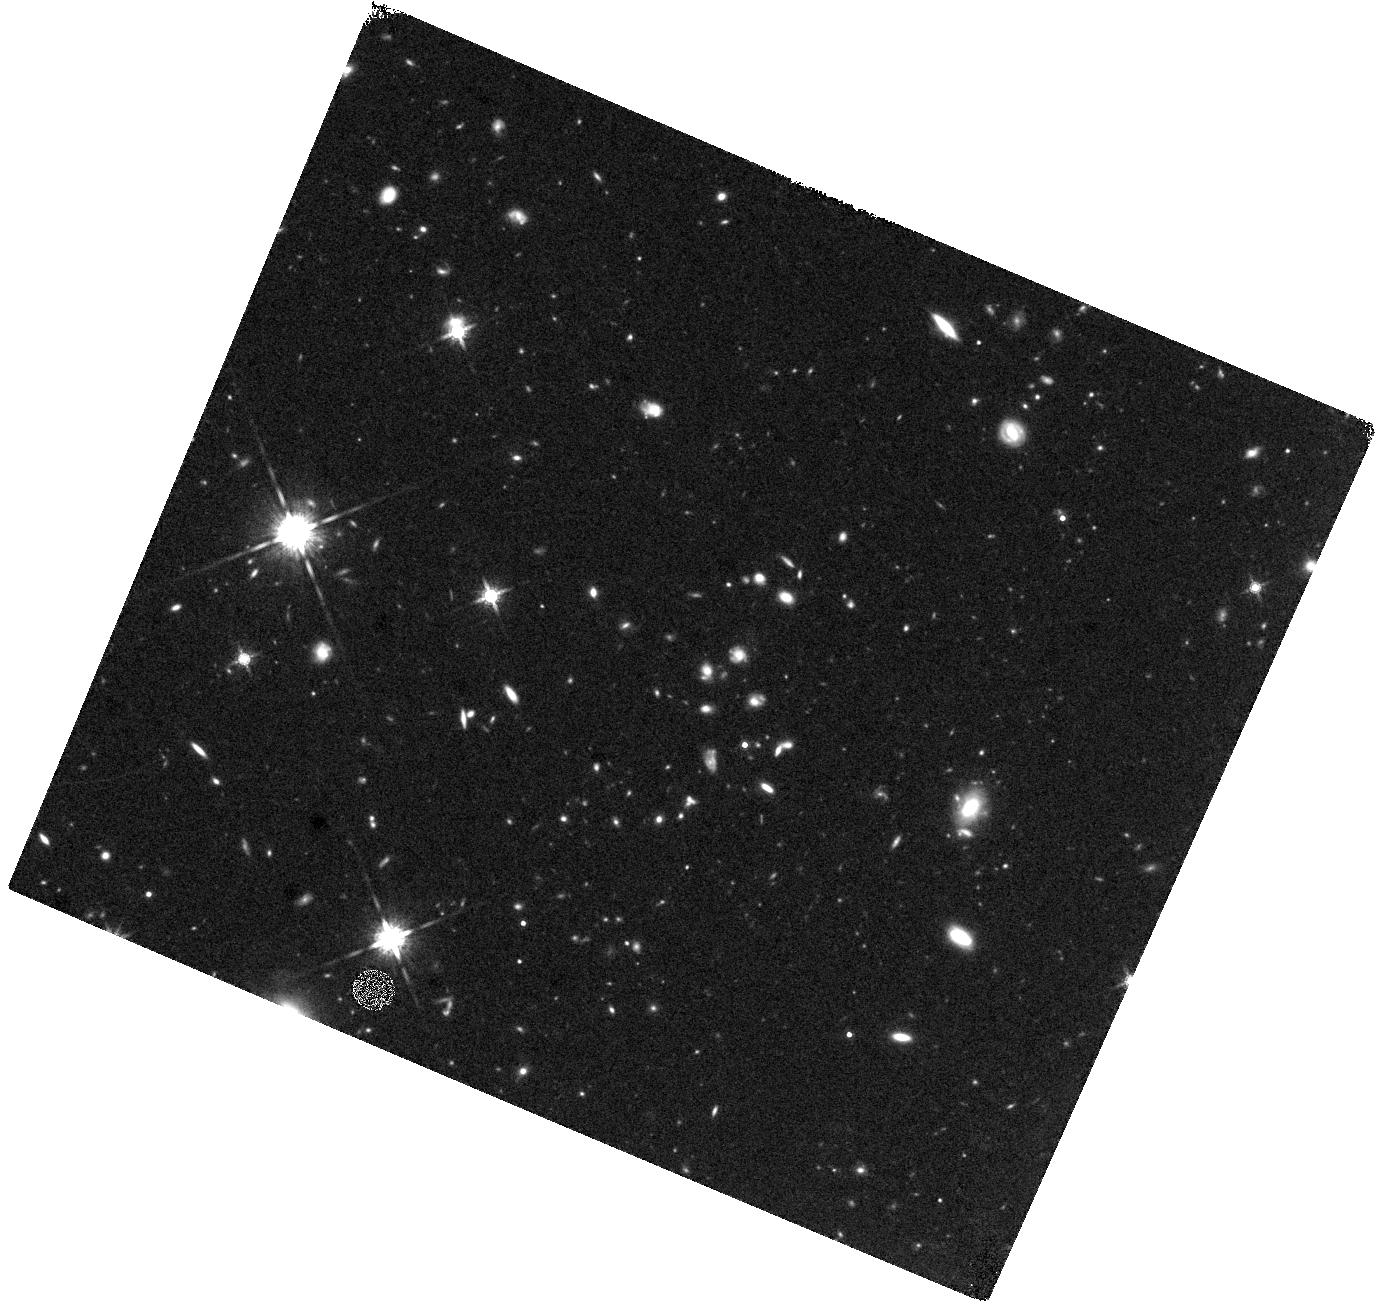
Target: COSMOS-Z7-FIELD-2
Instrument: WFC3/IR
Filter: F160W
Exposure: 44 min
Observation ID: hst_16081_02_wfc3_ir_f160w_ie9b02

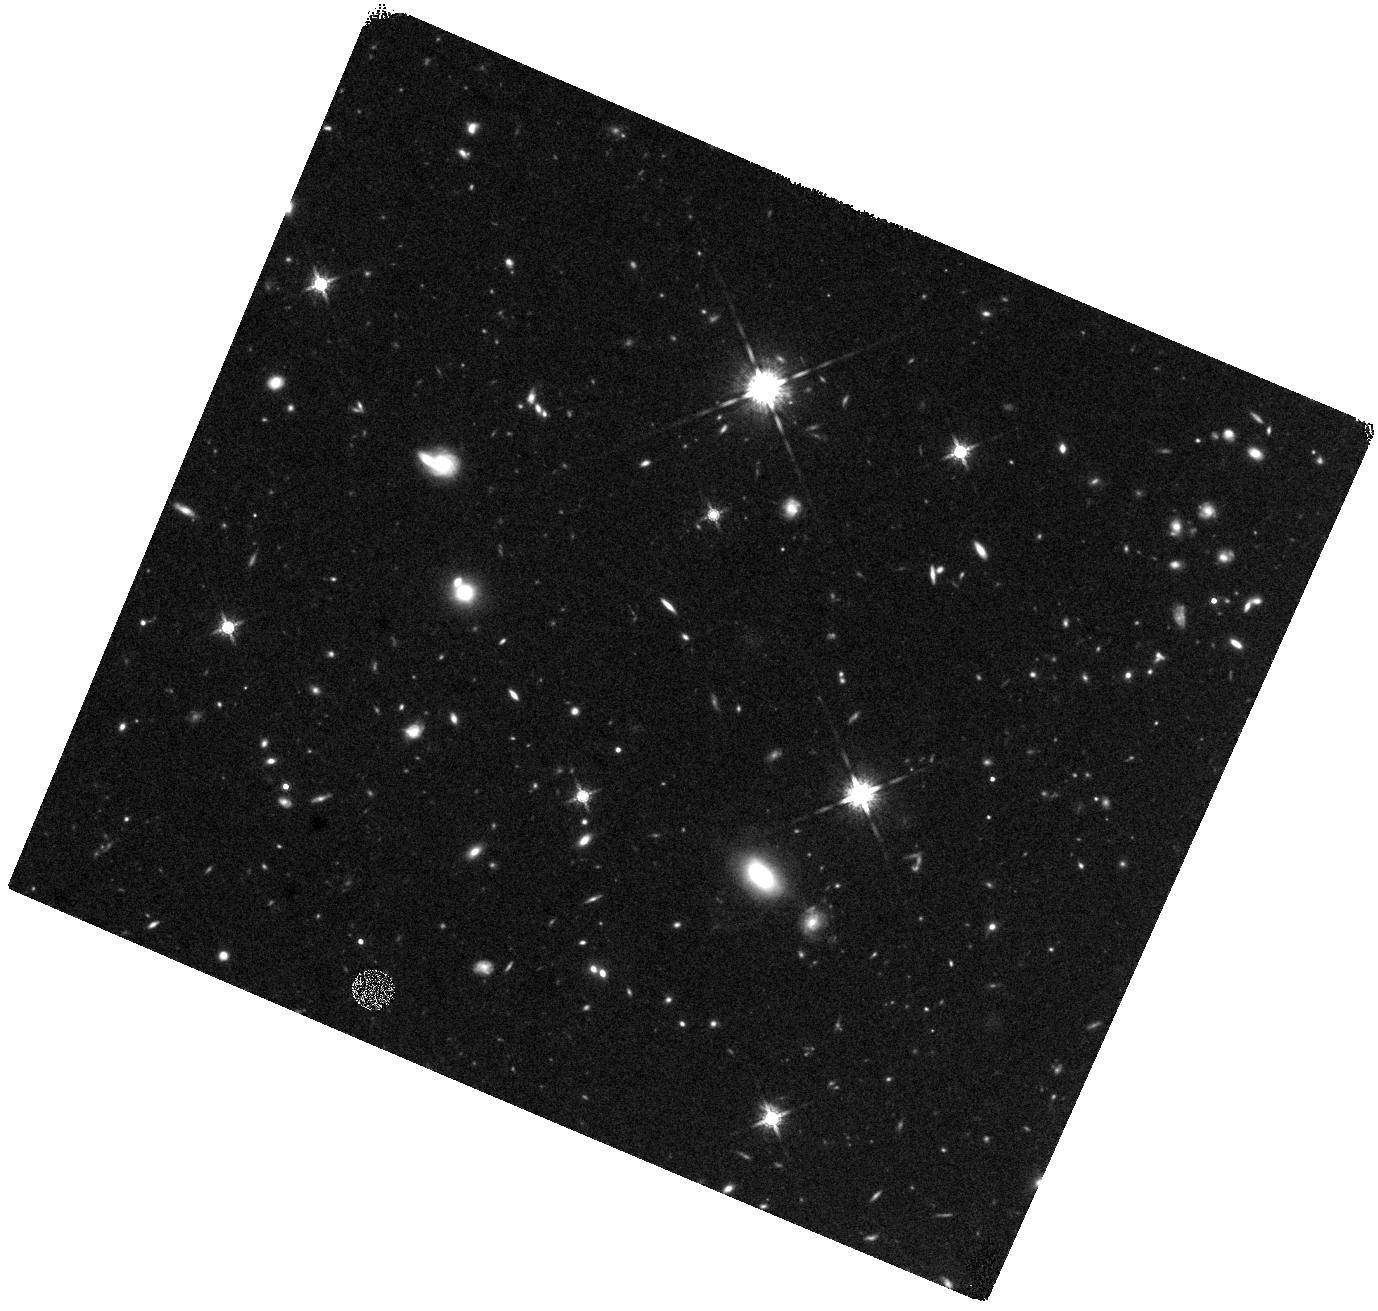
Target: COSMOS-Z7-FIELD-1
Instrument: WFC3/IR
Filter: F160W
Exposure: 44 min
Observation ID: hst_16081_01_wfc3_ir_f160w_ie9b01

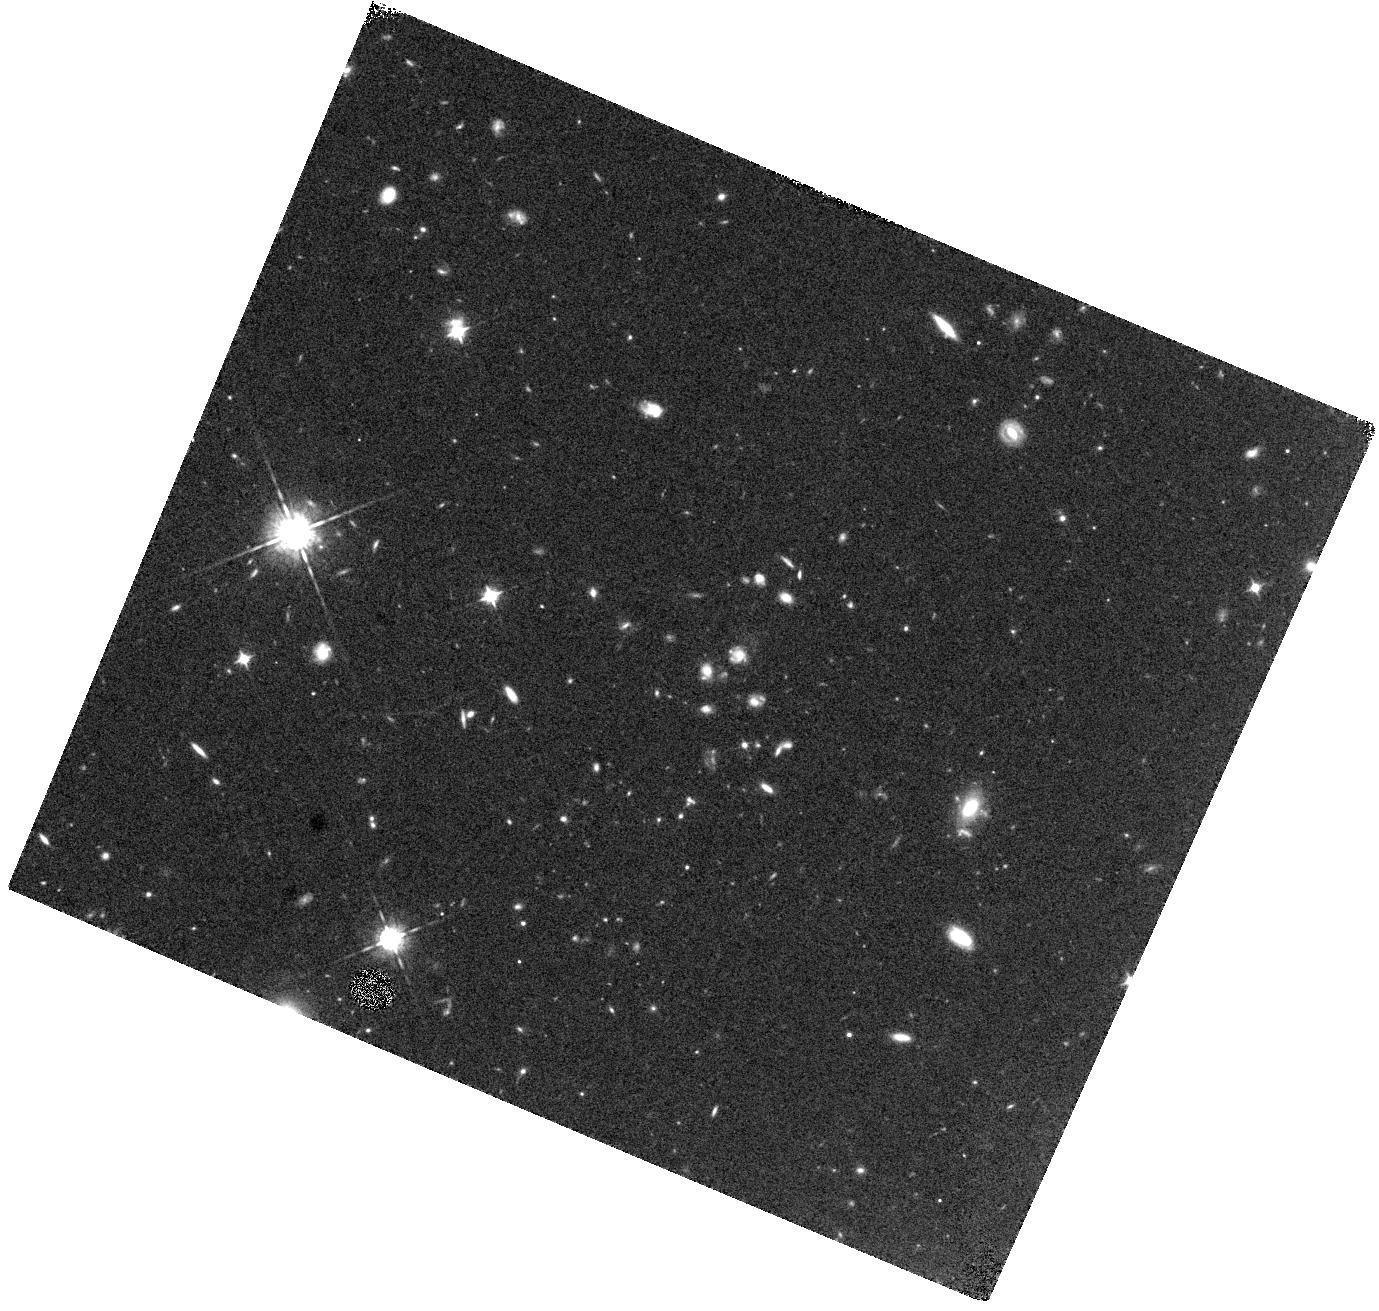
Target: COSMOS-Z7-FIELD-2
Instrument: WFC3/IR
Filter: F098M
Exposure: 44 min
Observation ID: hst_16081_02_wfc3_ir_f098m_ie9b02

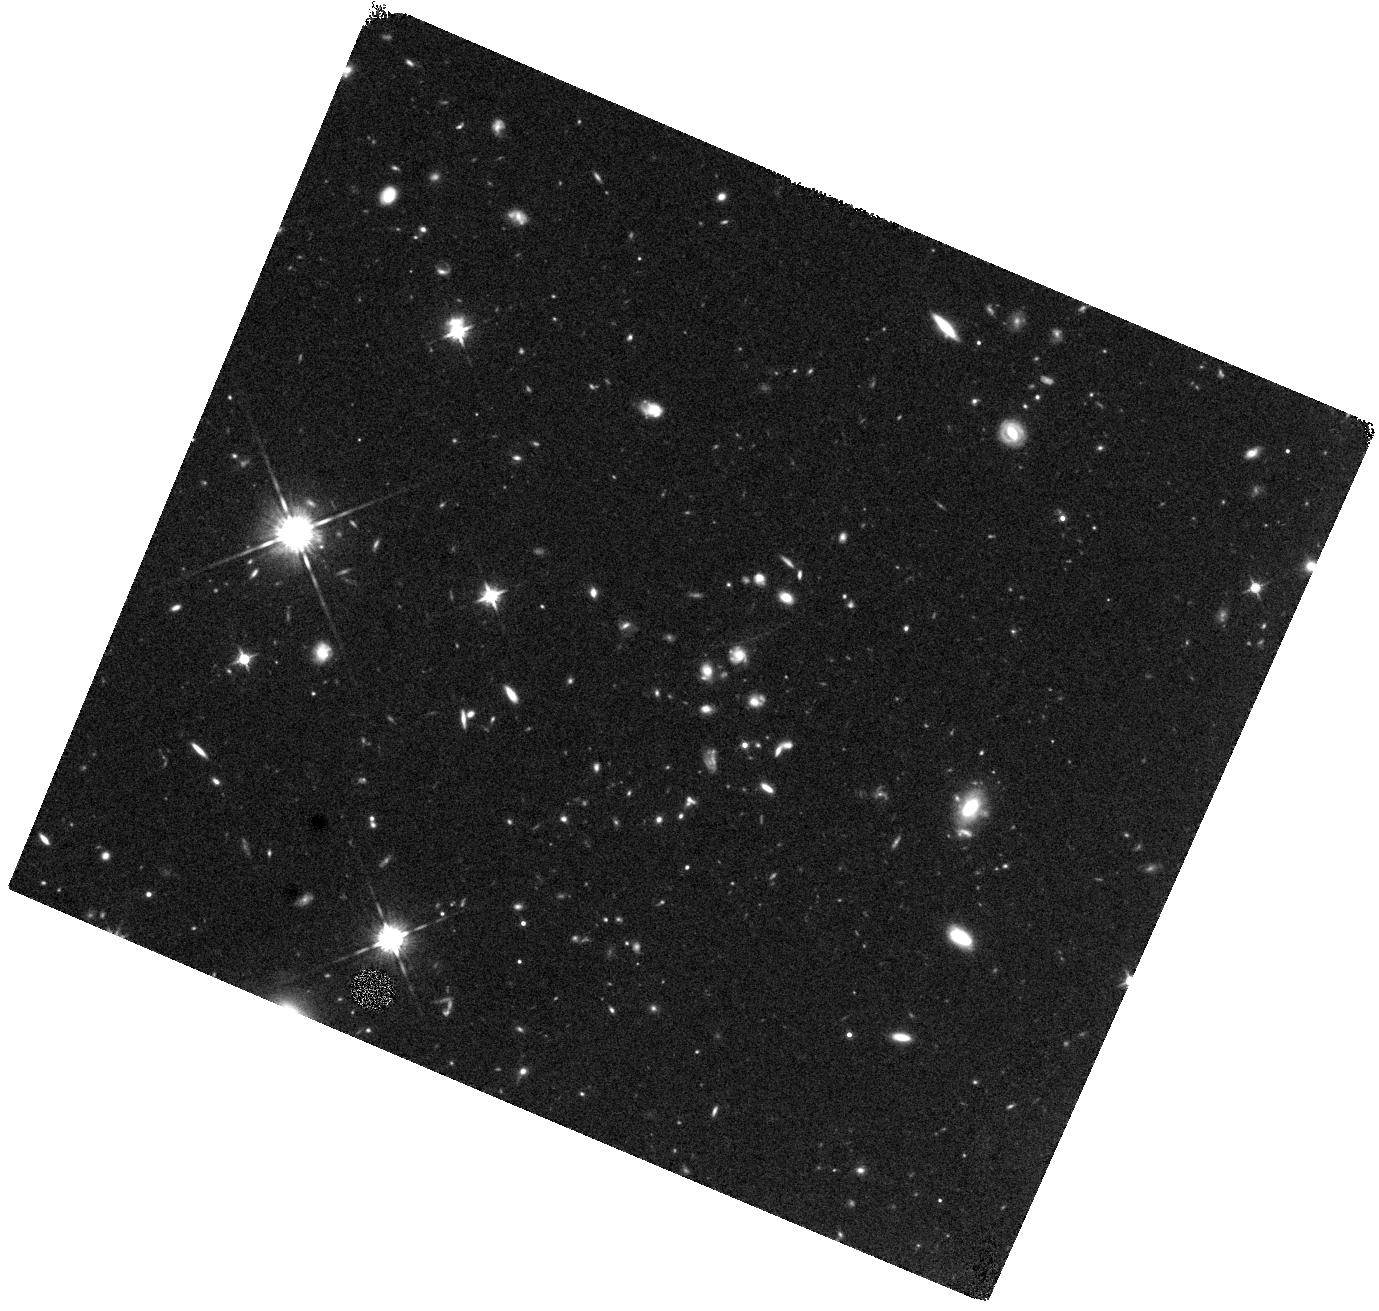
Target: COSMOS-Z7-FIELD-2
Instrument: WFC3/IR
Filter: F125W
Exposure: 40 min
Observation ID: hst_16081_02_wfc3_ir_f125w_ie9b02

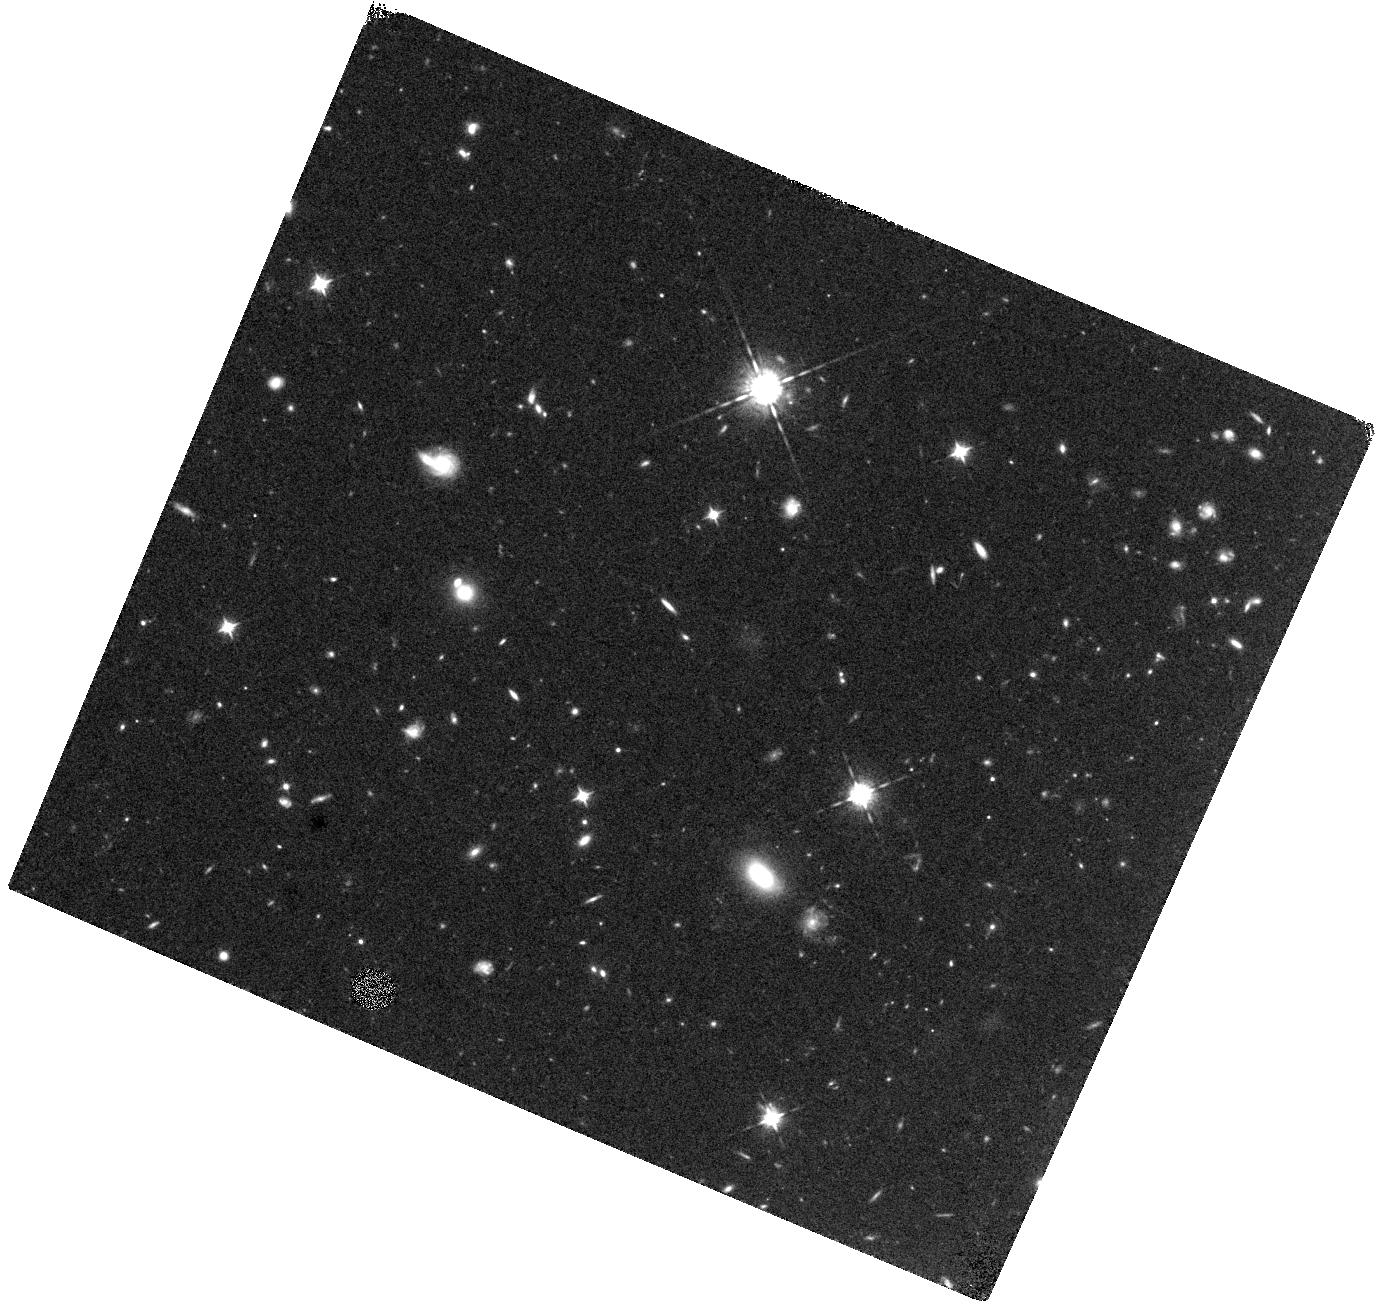
Target: COSMOS-Z7-FIELD-1
Instrument: WFC3/IR
Filter: F098M
Exposure: 44 min
Observation ID: hst_16081_01_wfc3_ir_f098m_ie9b01

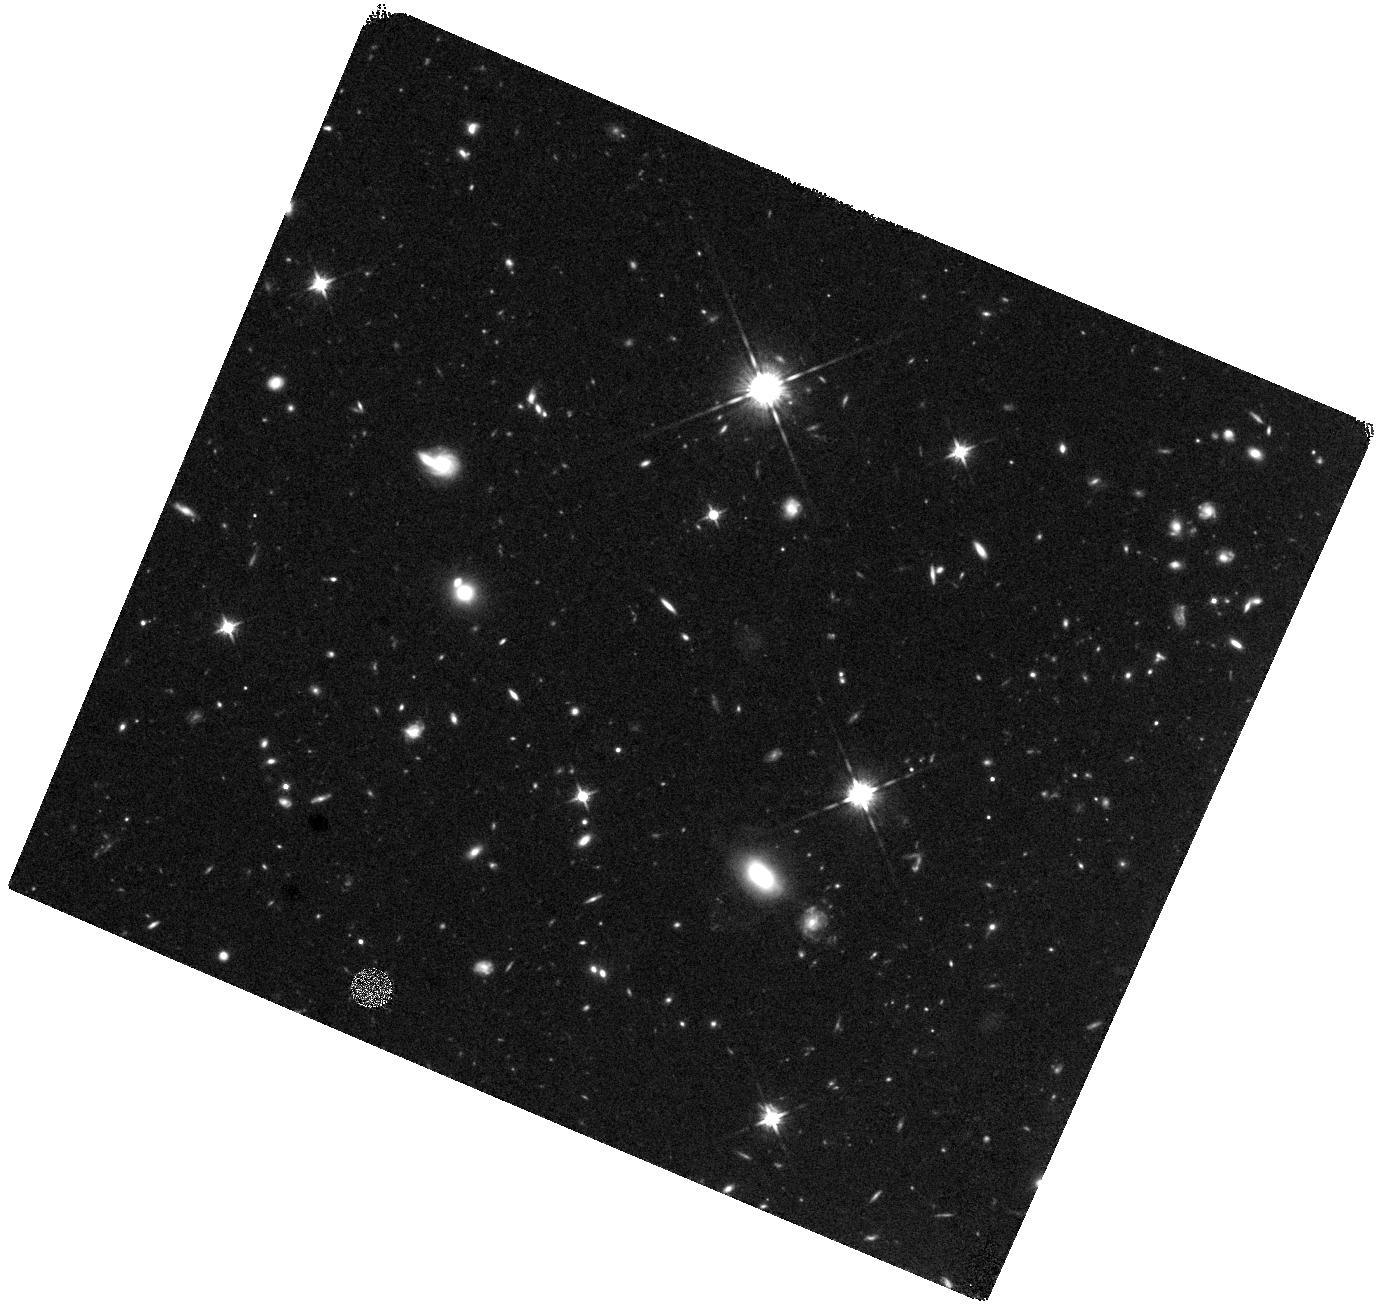
Target: COSMOS-Z7-FIELD-1
Instrument: WFC3/IR
Filter: F125W
Exposure: 40 min
Observation ID: hst_16081_01_wfc3_ir_f125w_ie9b01

Lets Point Hubble at a Bubble! (PI: Rhoads, James)

We have an opportunity to study an ionized region in the redshift 7 universe that has just been identified, after extensive imaging searches followed by spectroscopic confirmation of five Lyman alpha emitting galaxies in the last month. Most of these galaxies have Lyman-alpha equivalent widths incompatible with a neutral intergalactic medium (IGM), and they cluster in small region of the survey, pointing to an ionized bubble in the IGM which allows LyA to escape. All five can be observed in a single imaging field of WFC3-IR. We here request 6 orbits of HST mid-cycle time to (1) reliably measure continuum fluxes and equivalent widths (2) look for fainter, non-LyA emitting neighbors and achieve a more complete census of ionizing photons in this region, and (3) study the sizes of redshift 7 galaxies both in starlight and in Lyman alpha light. Midcyle observations will best enable the results to inform timely JWST observations of the epoch of reionization. This combination of wide field searches for such bubbles, as indicated by LyA galaxies, followed by deep observations with Hubble, is uniquely powerful. It provides huge synergy to study both the progress of reionization in this crucial, central phase, and also the nature of the galaxies that drive this change.